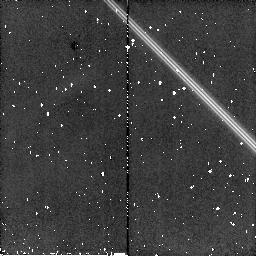
Target: HD209100
Instrument: NICMOS/NIC2
Filter: F160W
Exposure: 5 min
Observation ID: n91d04010

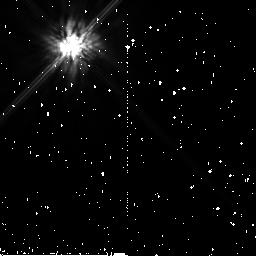
Target: HD209100-POS2
Instrument: NICMOS/NIC2
Filter: F160W
Exposure: 5 min
Observation ID: n91d53010

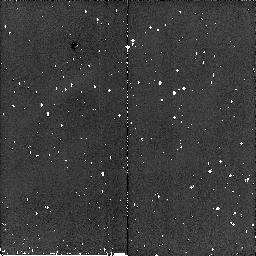
Target: HD209100
Instrument: NICMOS/NIC2
Filter: F160W
Exposure: 5 min
Observation ID: n91d03010

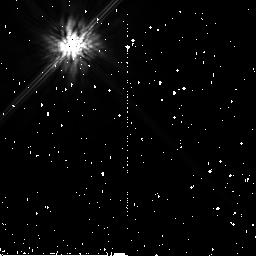
Target: HD209100-POS2
Instrument: NICMOS/NIC2
Filter: F160W
Exposure: 5 min
Observation ID: n91d54010

Detecting the elusive low mass companion around epsilon Indi (PI: Endl, Michael)

We propose coronagraphic NICMOS observations of the nearby (d = 3.6 pc) K5V star epsilon Indi (HD 209100) to search for the unknown companion which causes a low amplitude radial velocity (RV) trend in our 11 years of precise Doppler measurements. This RV data set places a lower limit of 4.5 AU for the orbital semimajor axis of this companion. Moreover, the fact that the RV trend is lacking any sign of curvature over this long time period clearly points towards a much larger orbital separation. Epsilon Indi also has a T dwarf (binary) companion at a separation of 1400 AU. However, these brown dwarf companions are too distant from the primary to induce the observed RV variation. It is also unlikely that this nearby star has an unknown stellar (M dwarf) companion. The RV signal is thus most probably caused by a yet unknown giant planetary or brown dwarf companion at a separation of more than 5 AU. Because epsilon Indi is so near to the Sun, it constitutes an ideal target for high contrast imaging with NICMOS in its coronagraphic mode. Indeed, NICMOS coronagraphy is capable of detecting objects down to 15 Jupiter masses at separations greater than 2.3 arcseconds (S/N=25) - precisely the separation and mass range indicated by our Doppler spectroscopy. Only 2 orbits of HST/NICMOS observations could directly image the coolest and lowest mass companion ever found around a solar-type star.